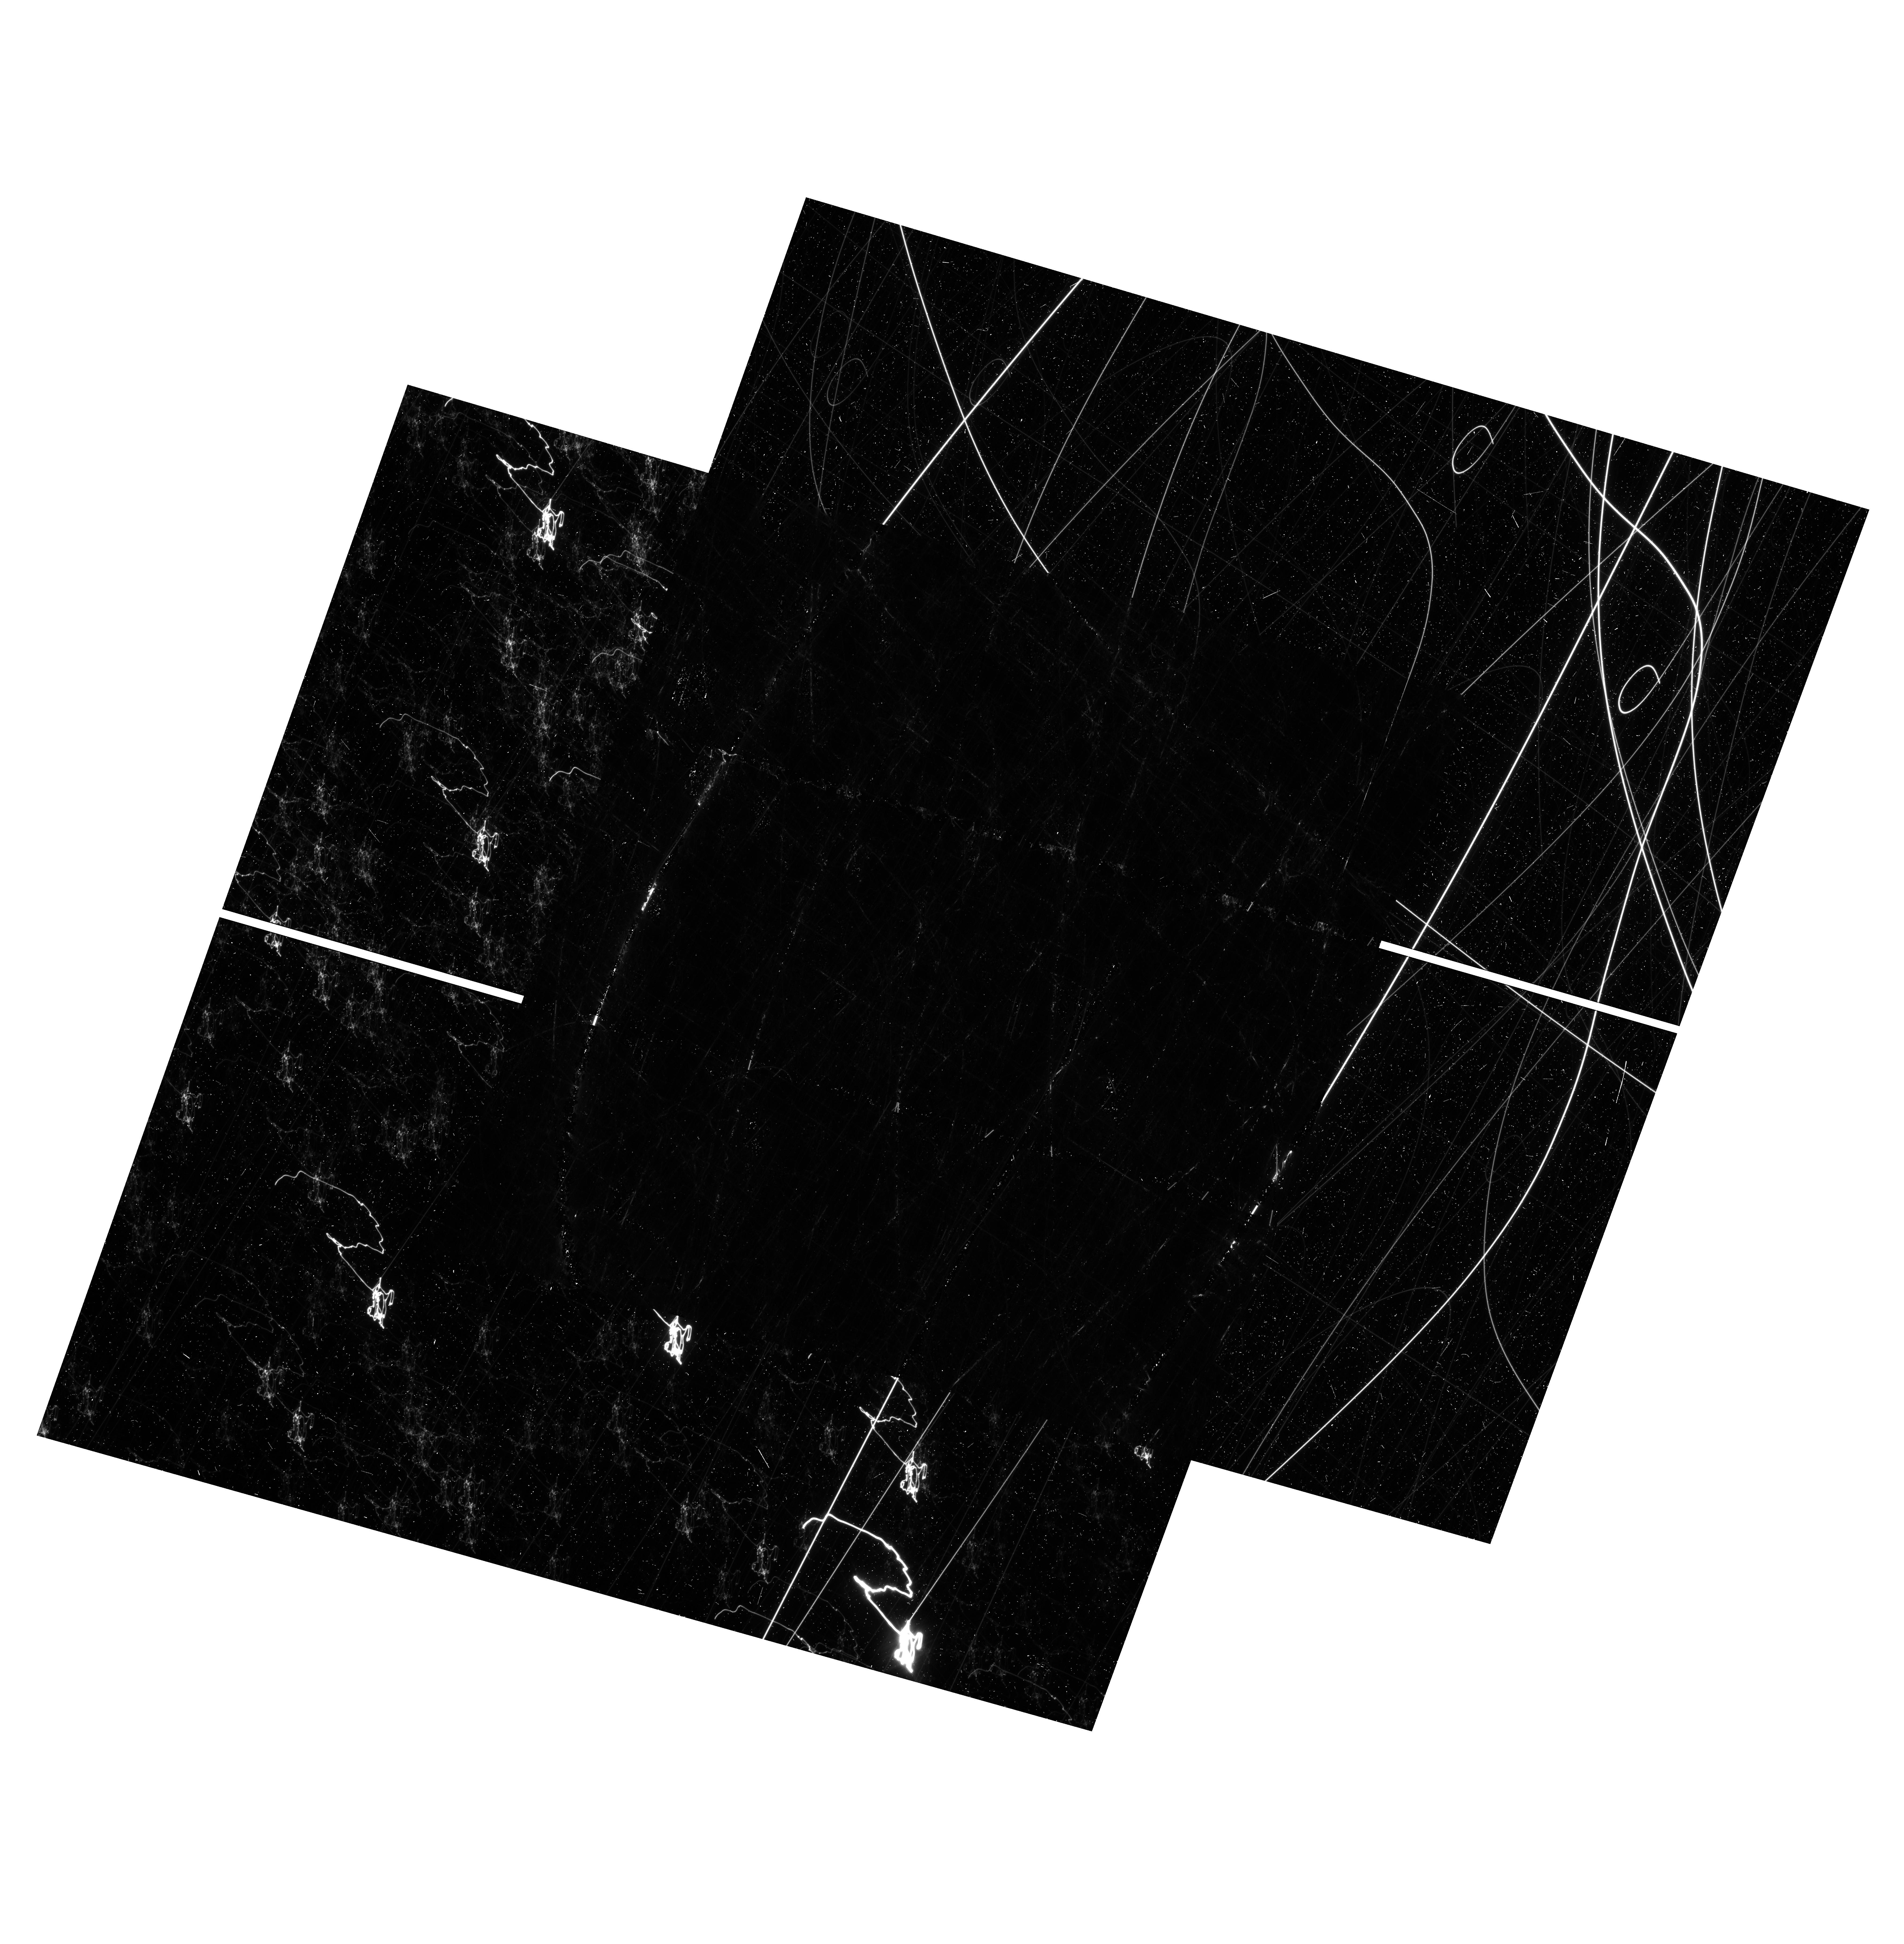
Target: NGC-6791. Instrument: WFC3/UVIS. Filter: F814W. Exposure: 24 min. Observation ID: hst_17402_13_wfc3_uvis_f814w_if7g13

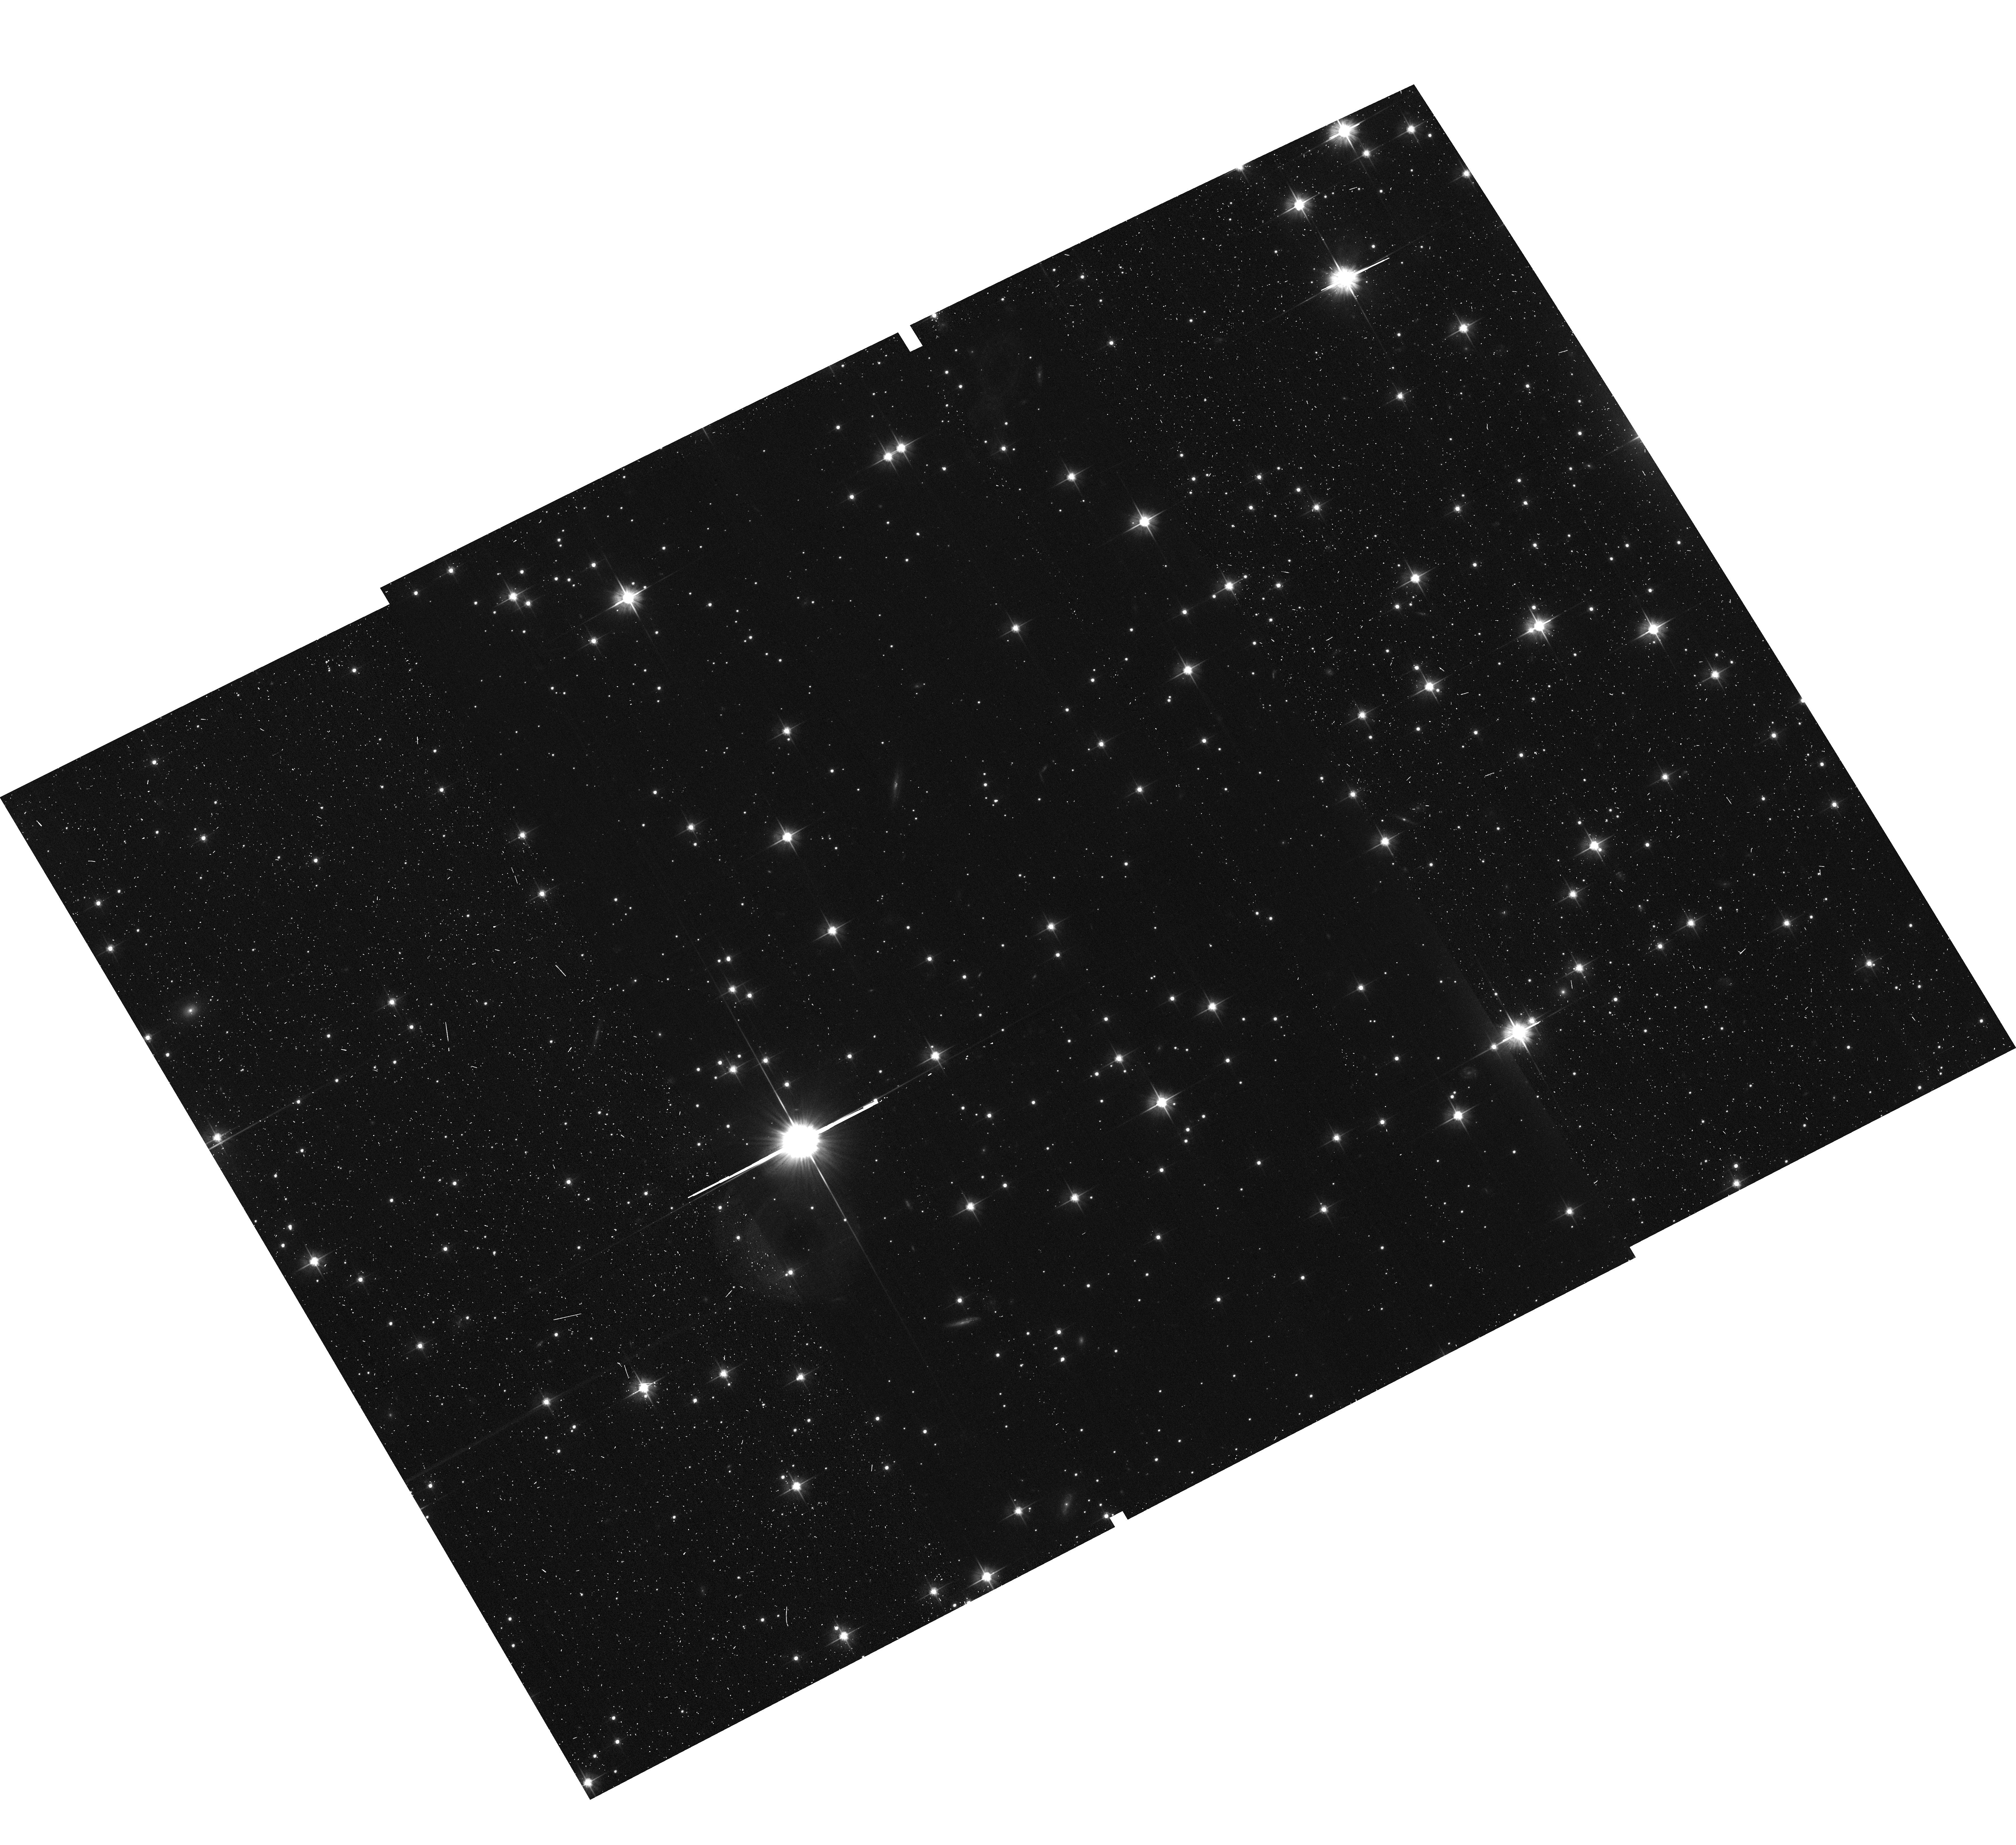
Target: NGC-6819. Instrument: ACS/WFC. Filter: F606W. Exposure: 10 min. Observation ID: hst_17402_17_acs_wfc_f606w_jf7g17

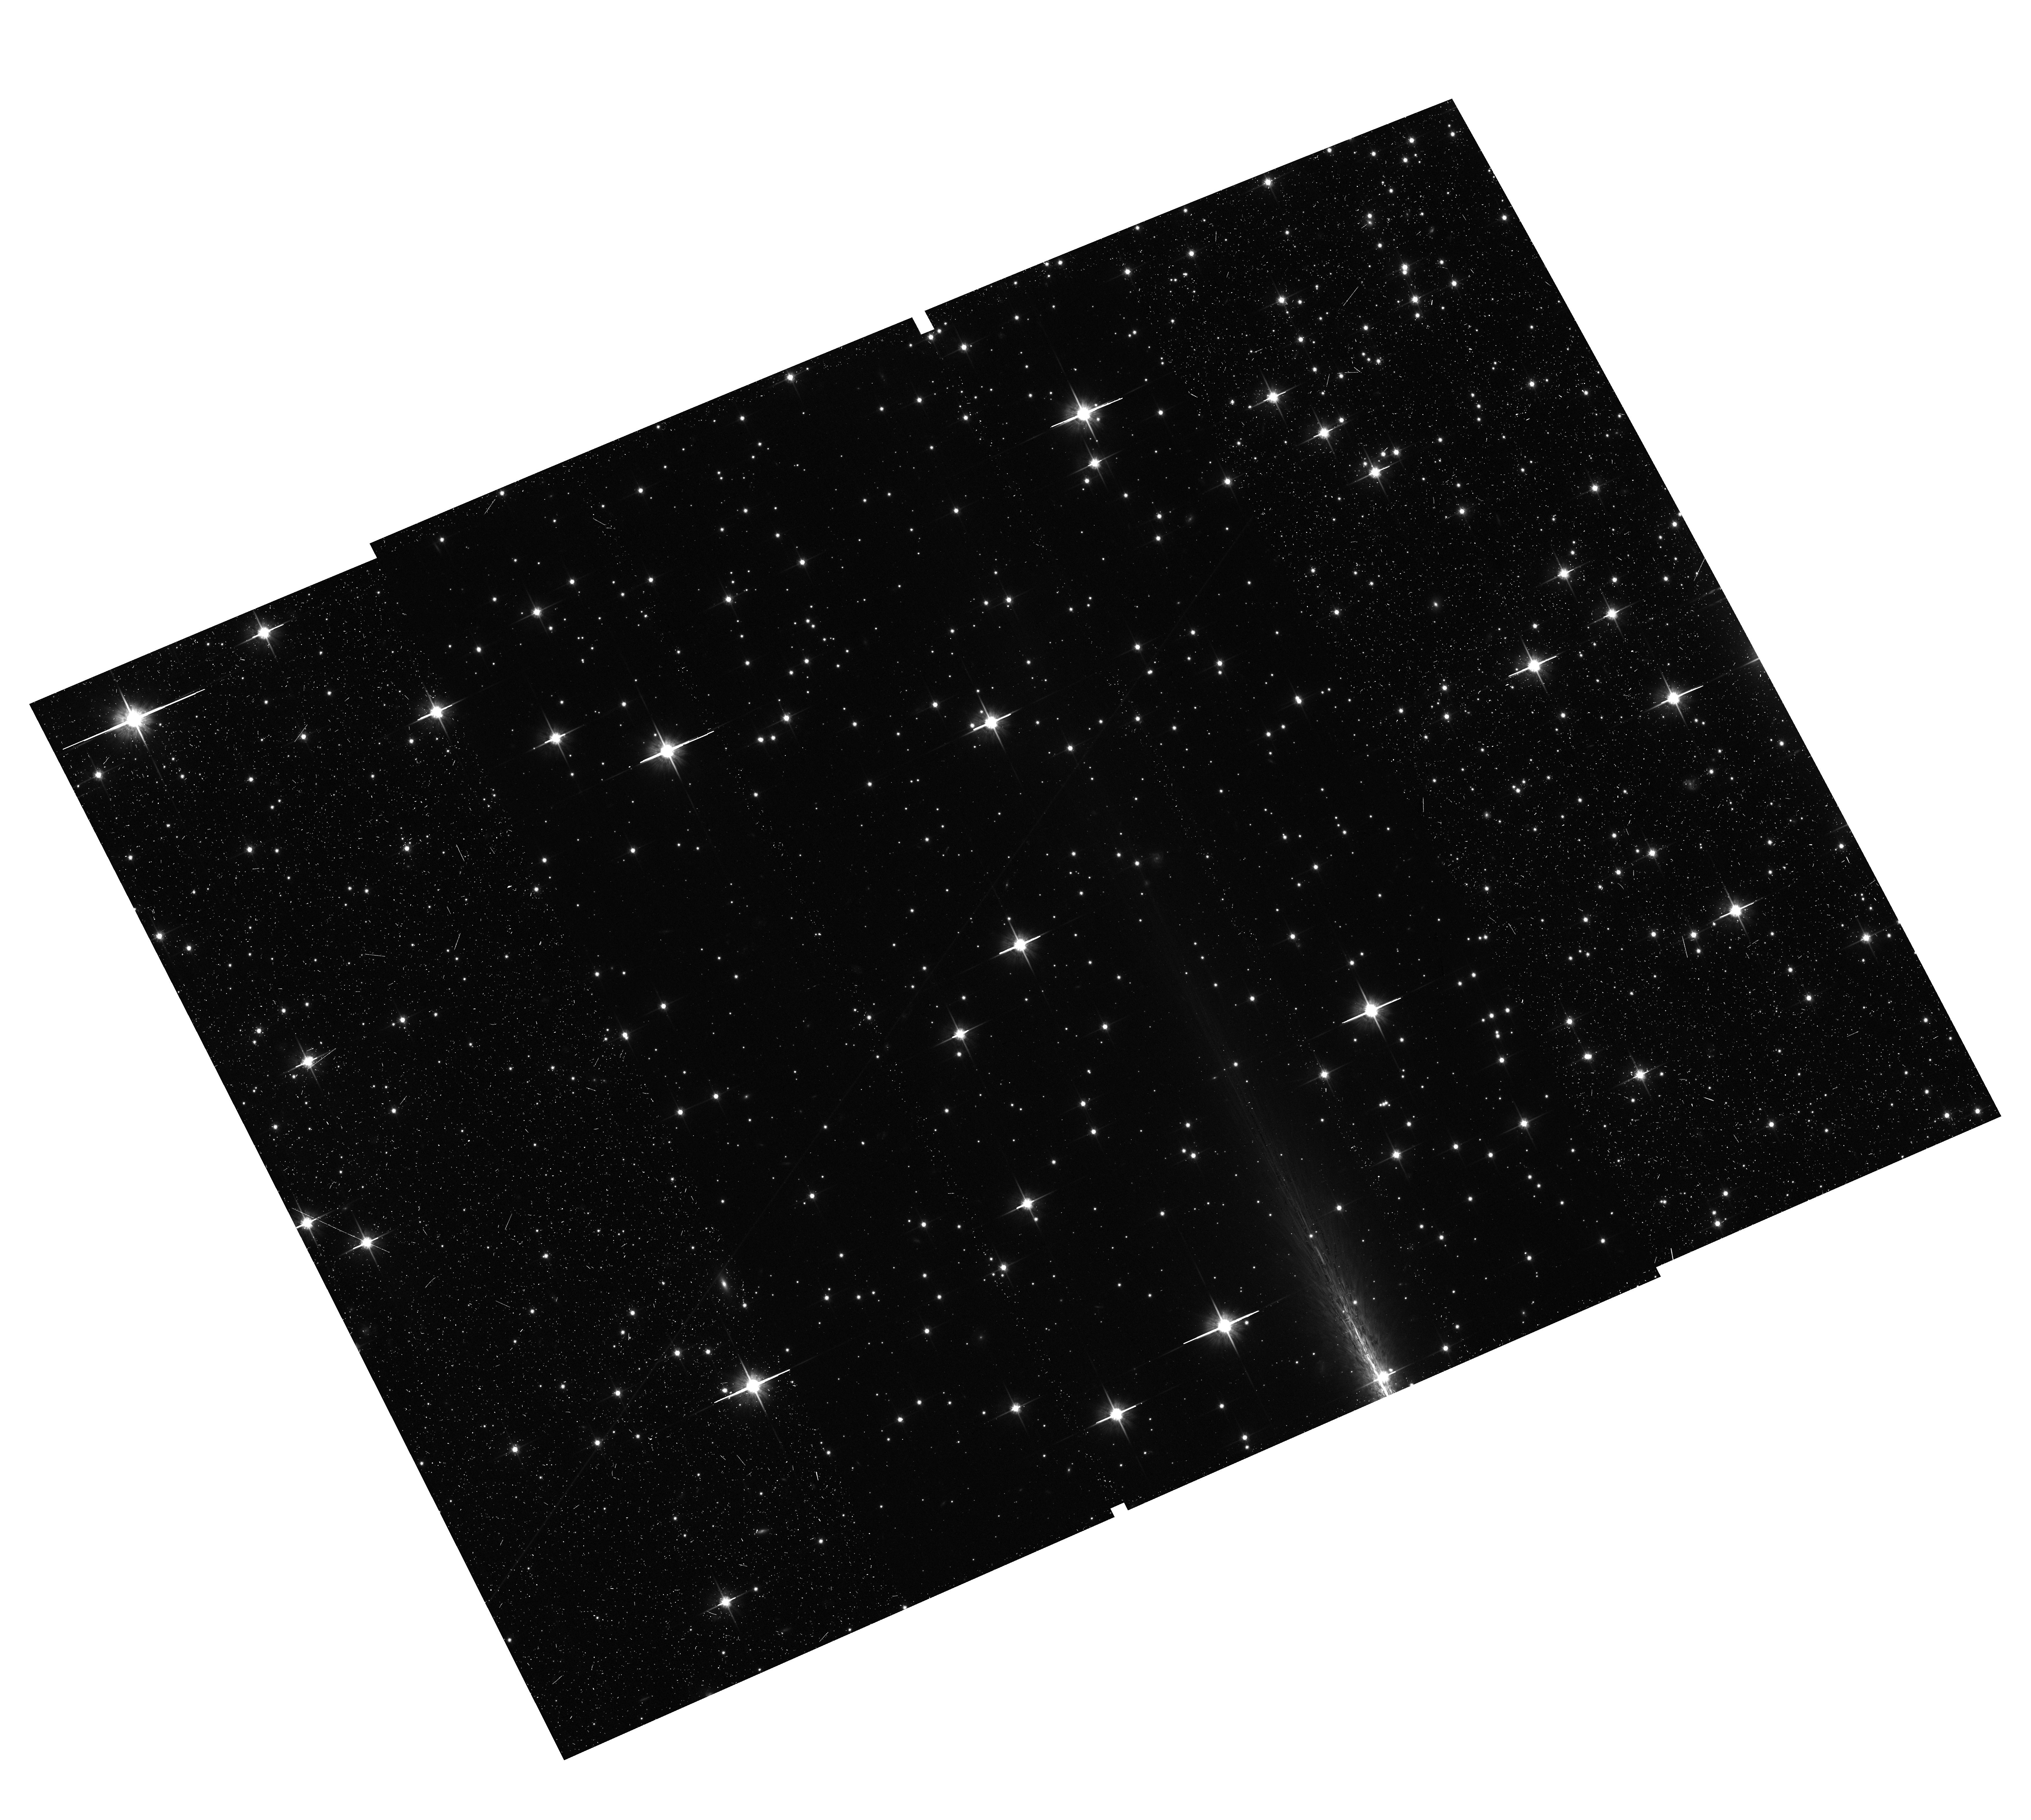
Target: NGC-6791. Instrument: ACS/WFC. Filter: F814W. Exposure: 22 min. Observation ID: hst_17402_14_acs_wfc_f814w_jf7g14

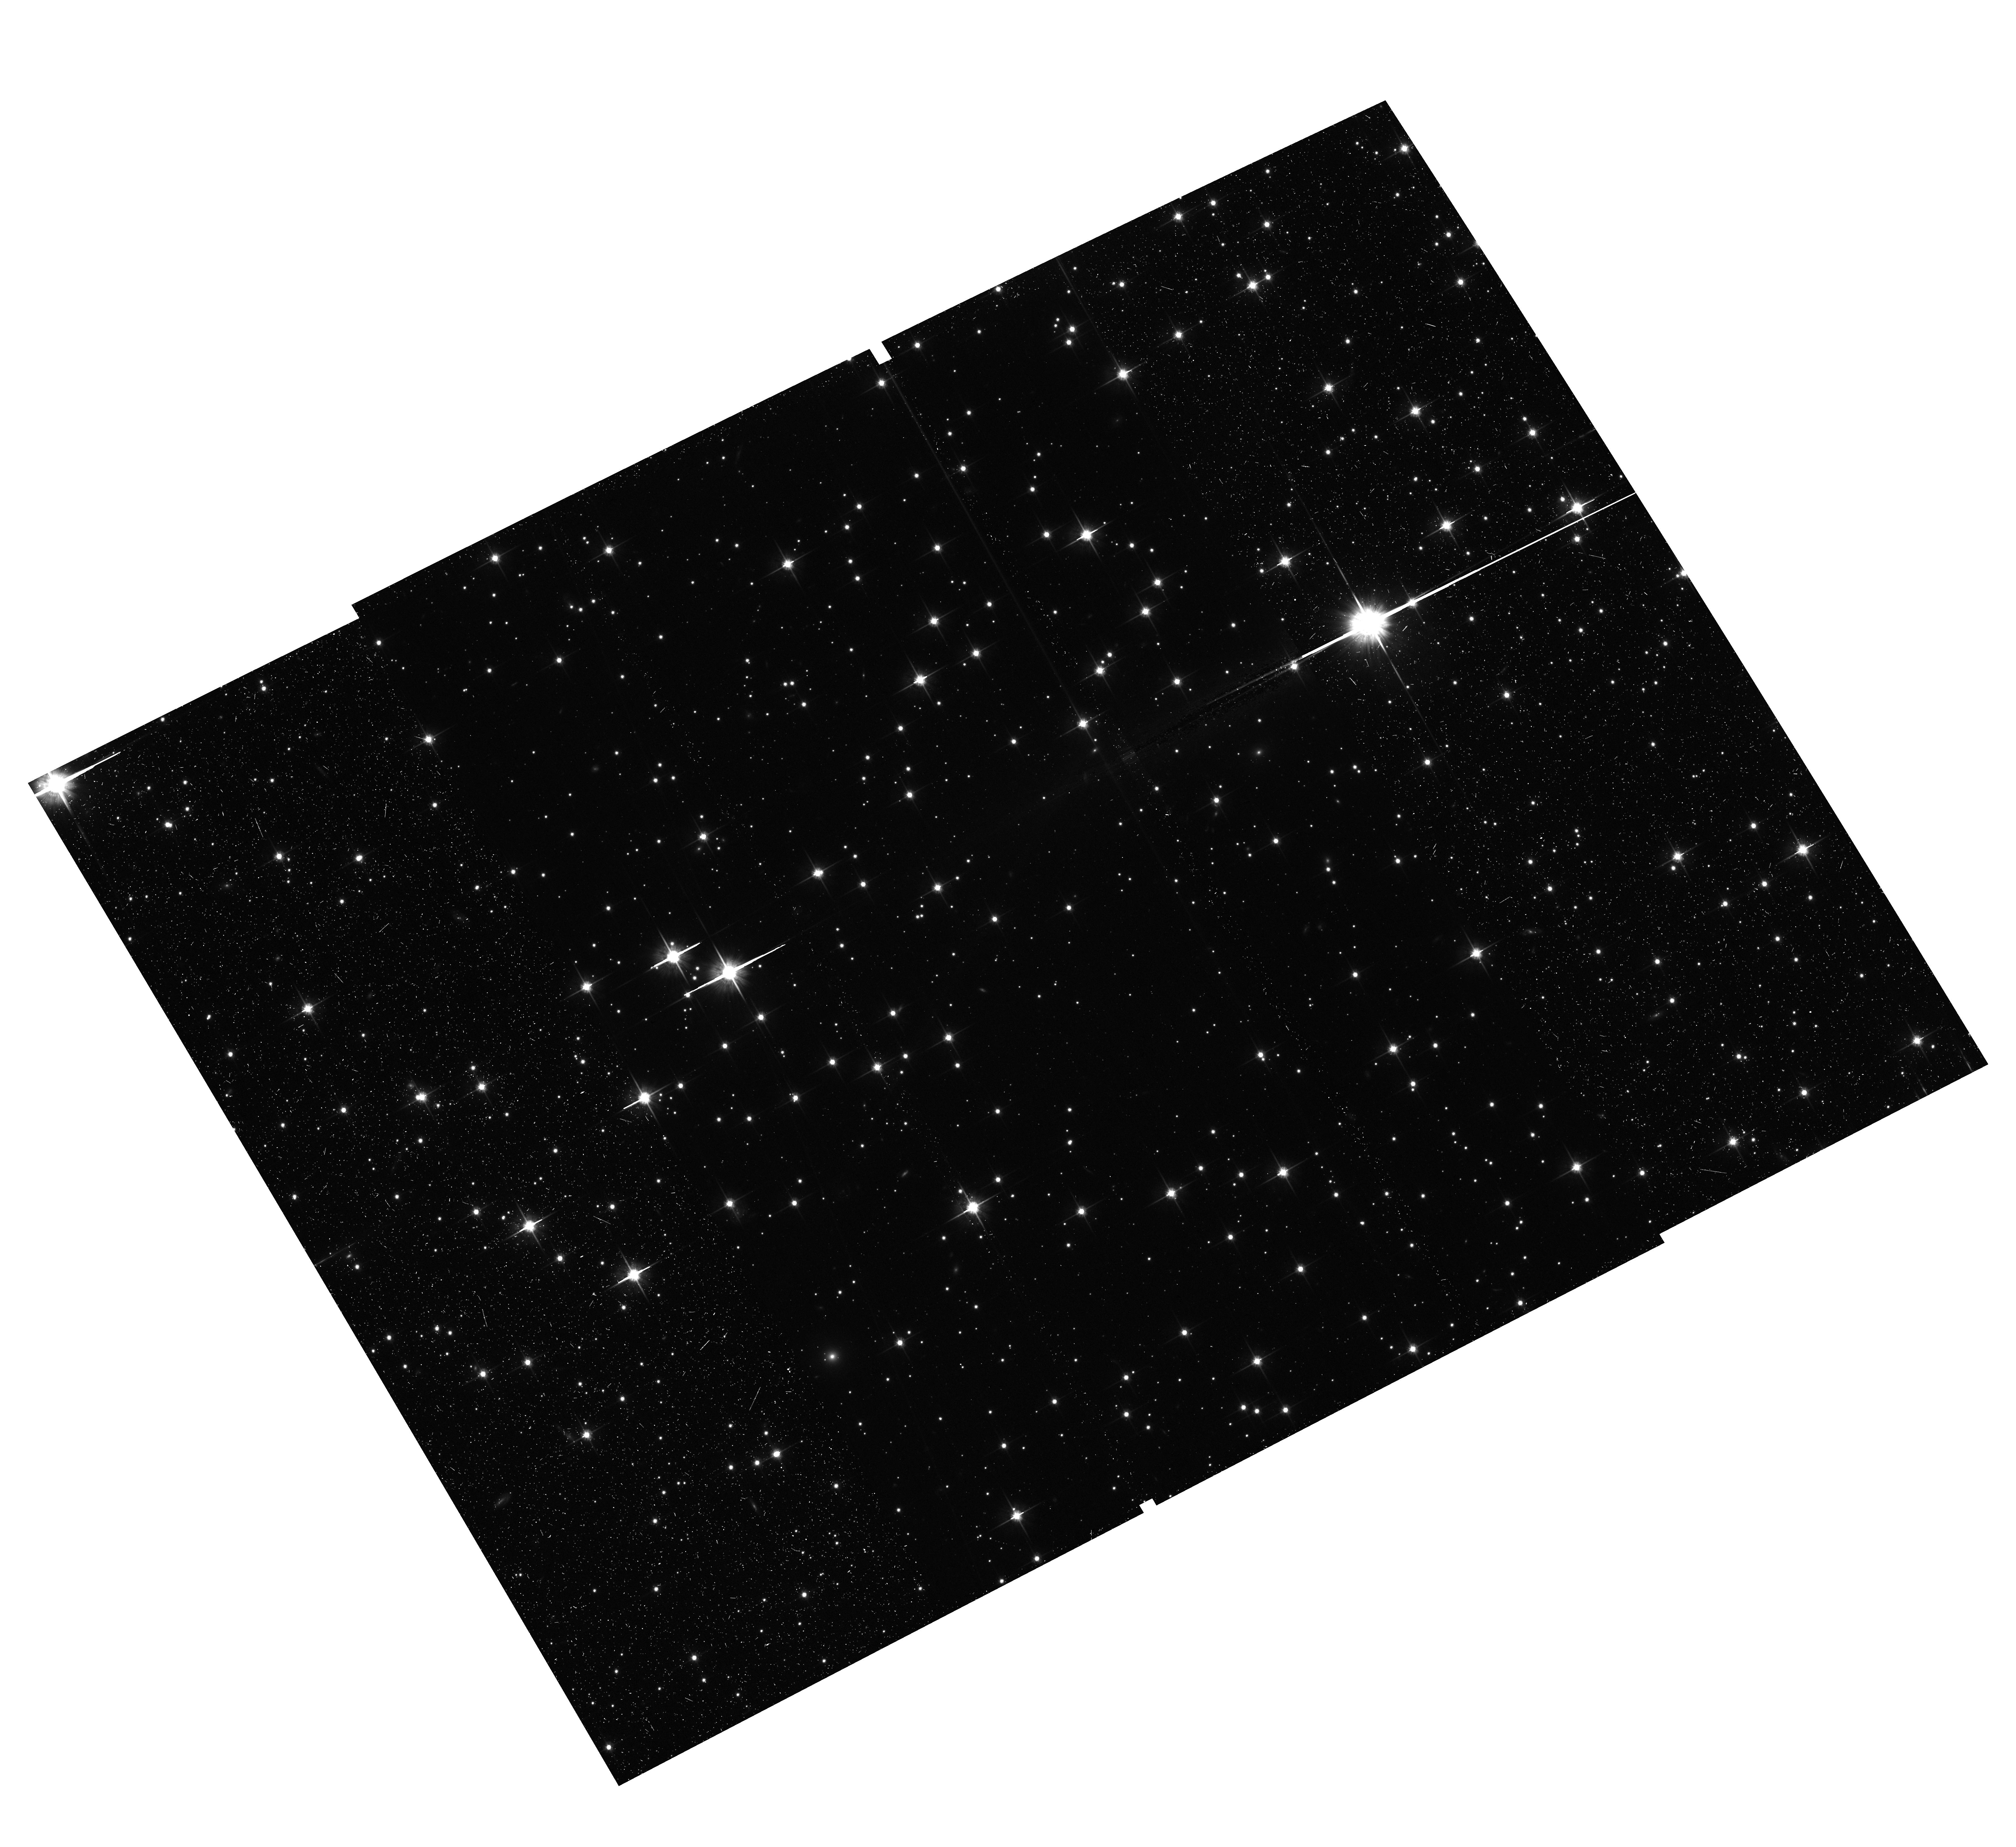
Target: NGC-6819. Instrument: ACS/WFC. Filter: F814W. Exposure: 22 min. Observation ID: hst_17402_18_acs_wfc_f814w_jf7g18

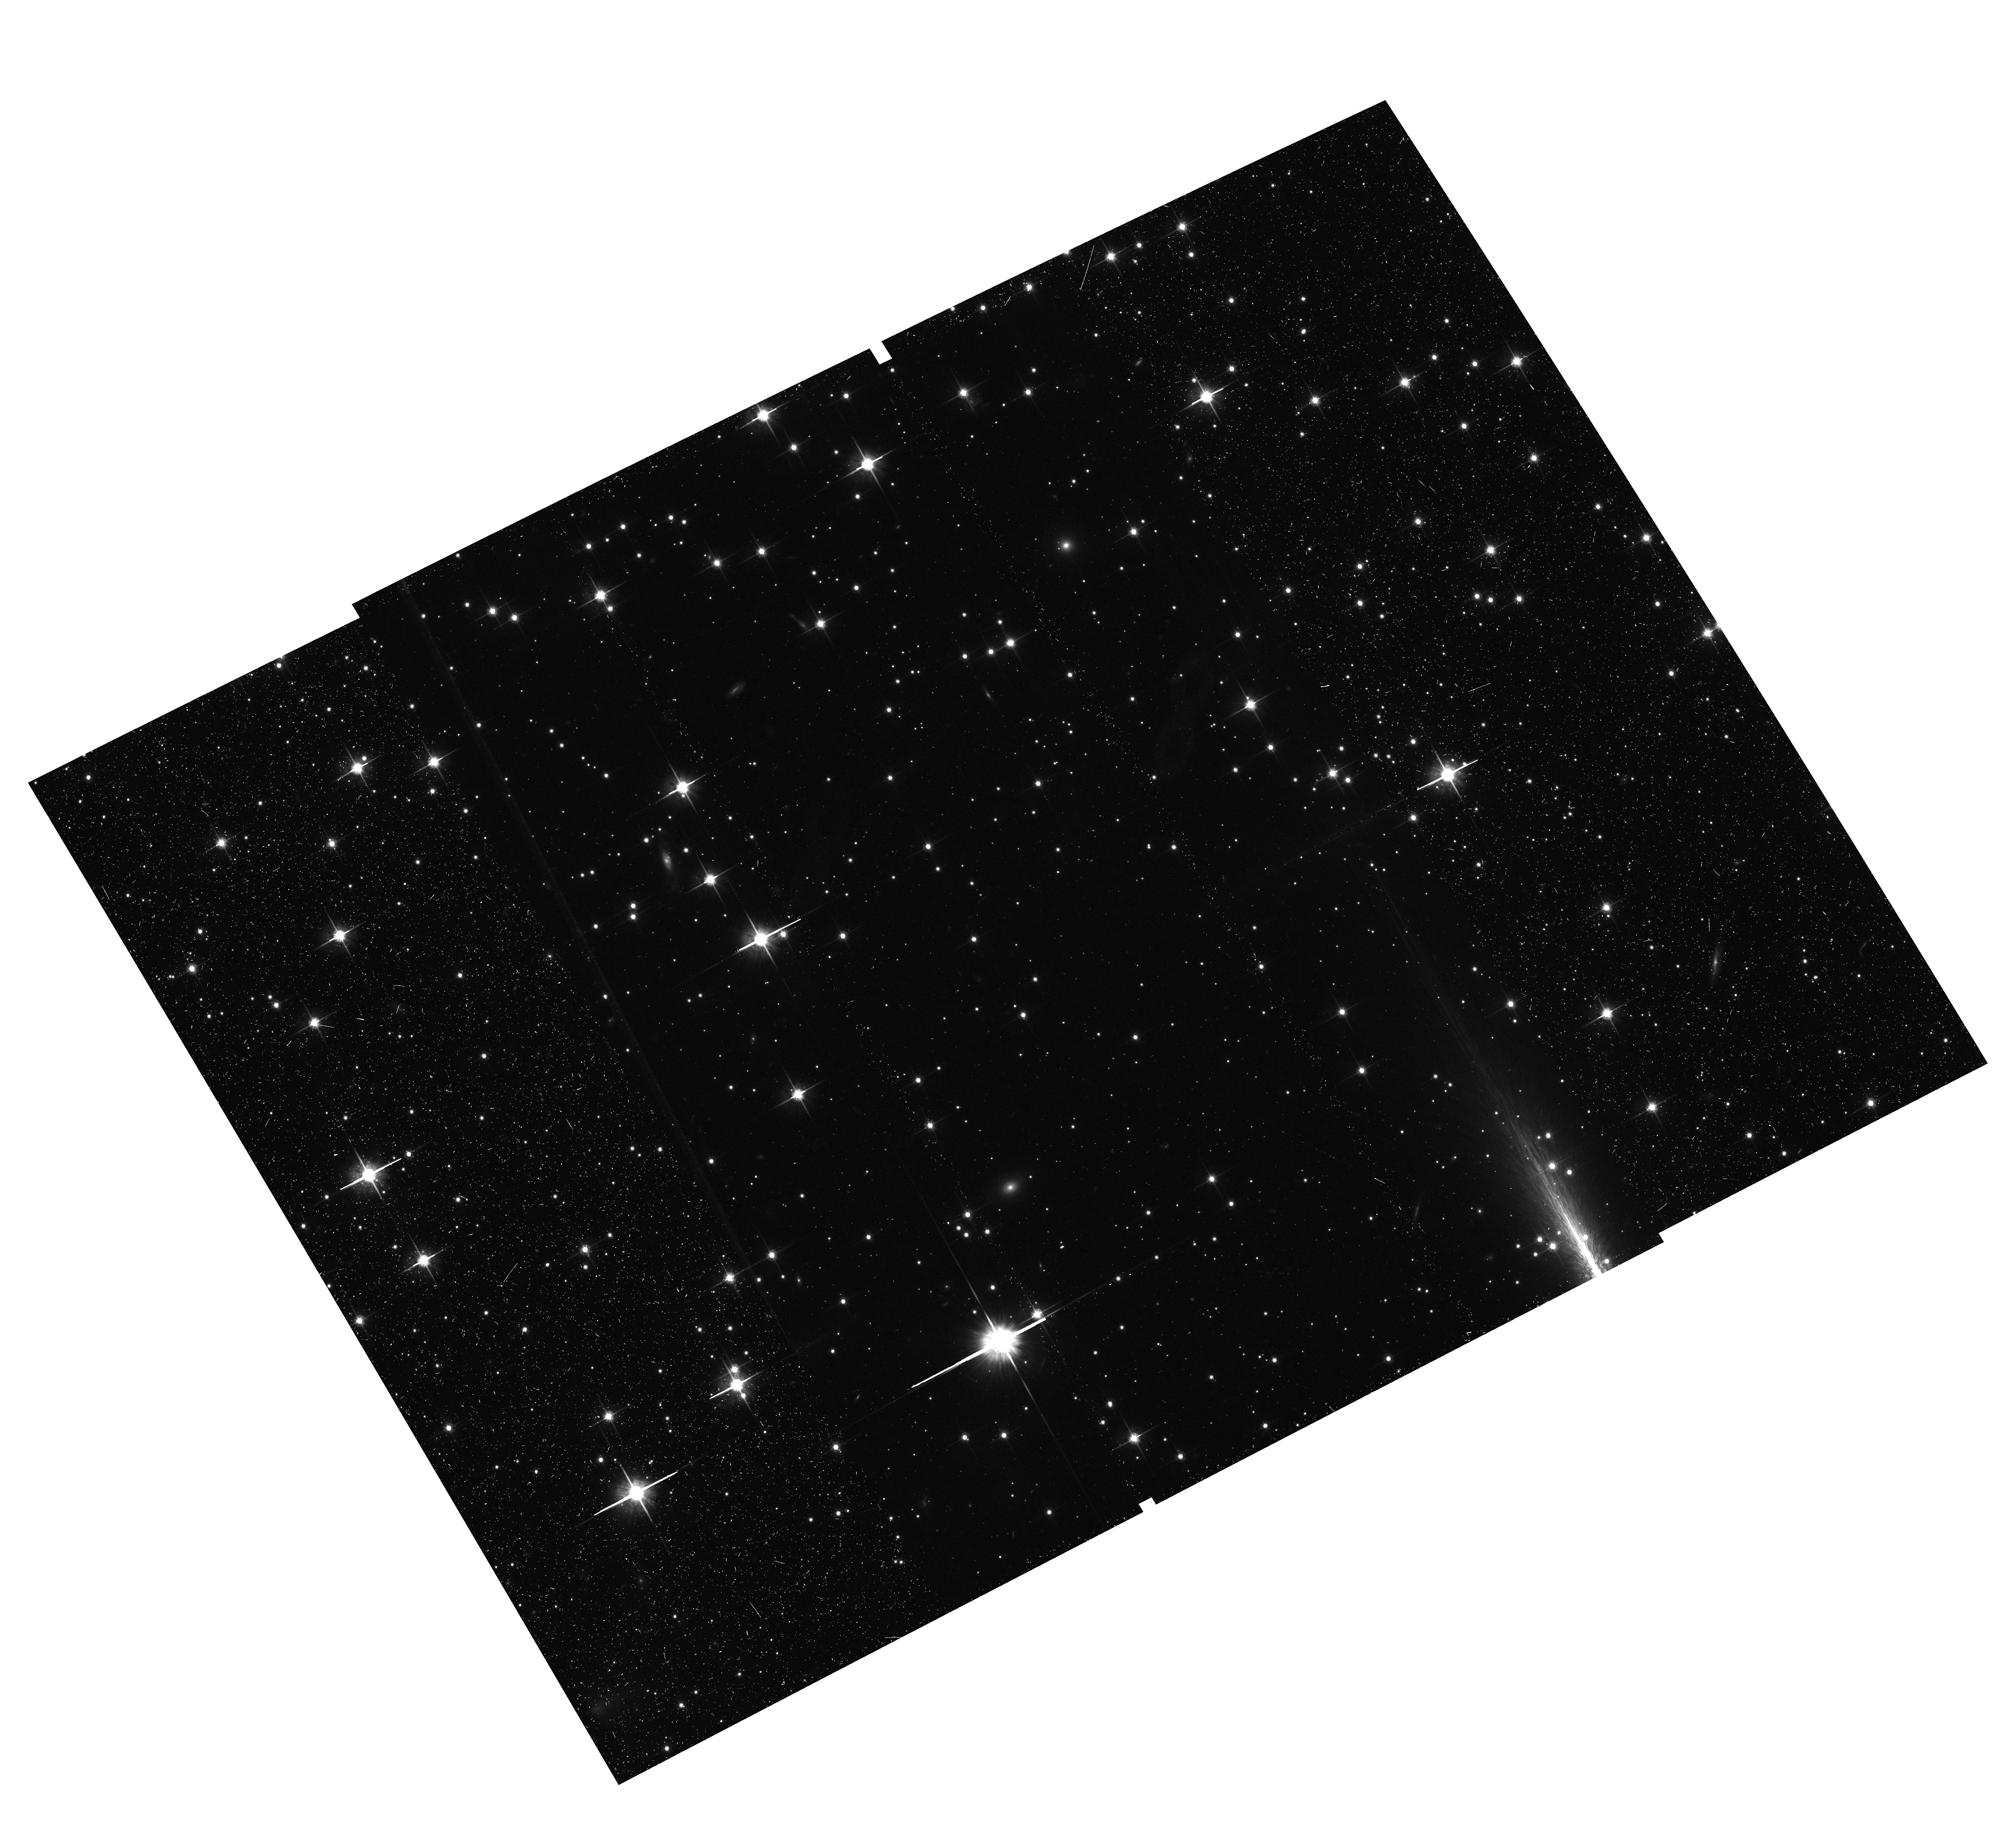
Target: NGC-6819. Instrument: ACS/WFC. Filter: F814W. Exposure: 22 min. Observation ID: hst_17402_16_acs_wfc_f814w_jf7g16

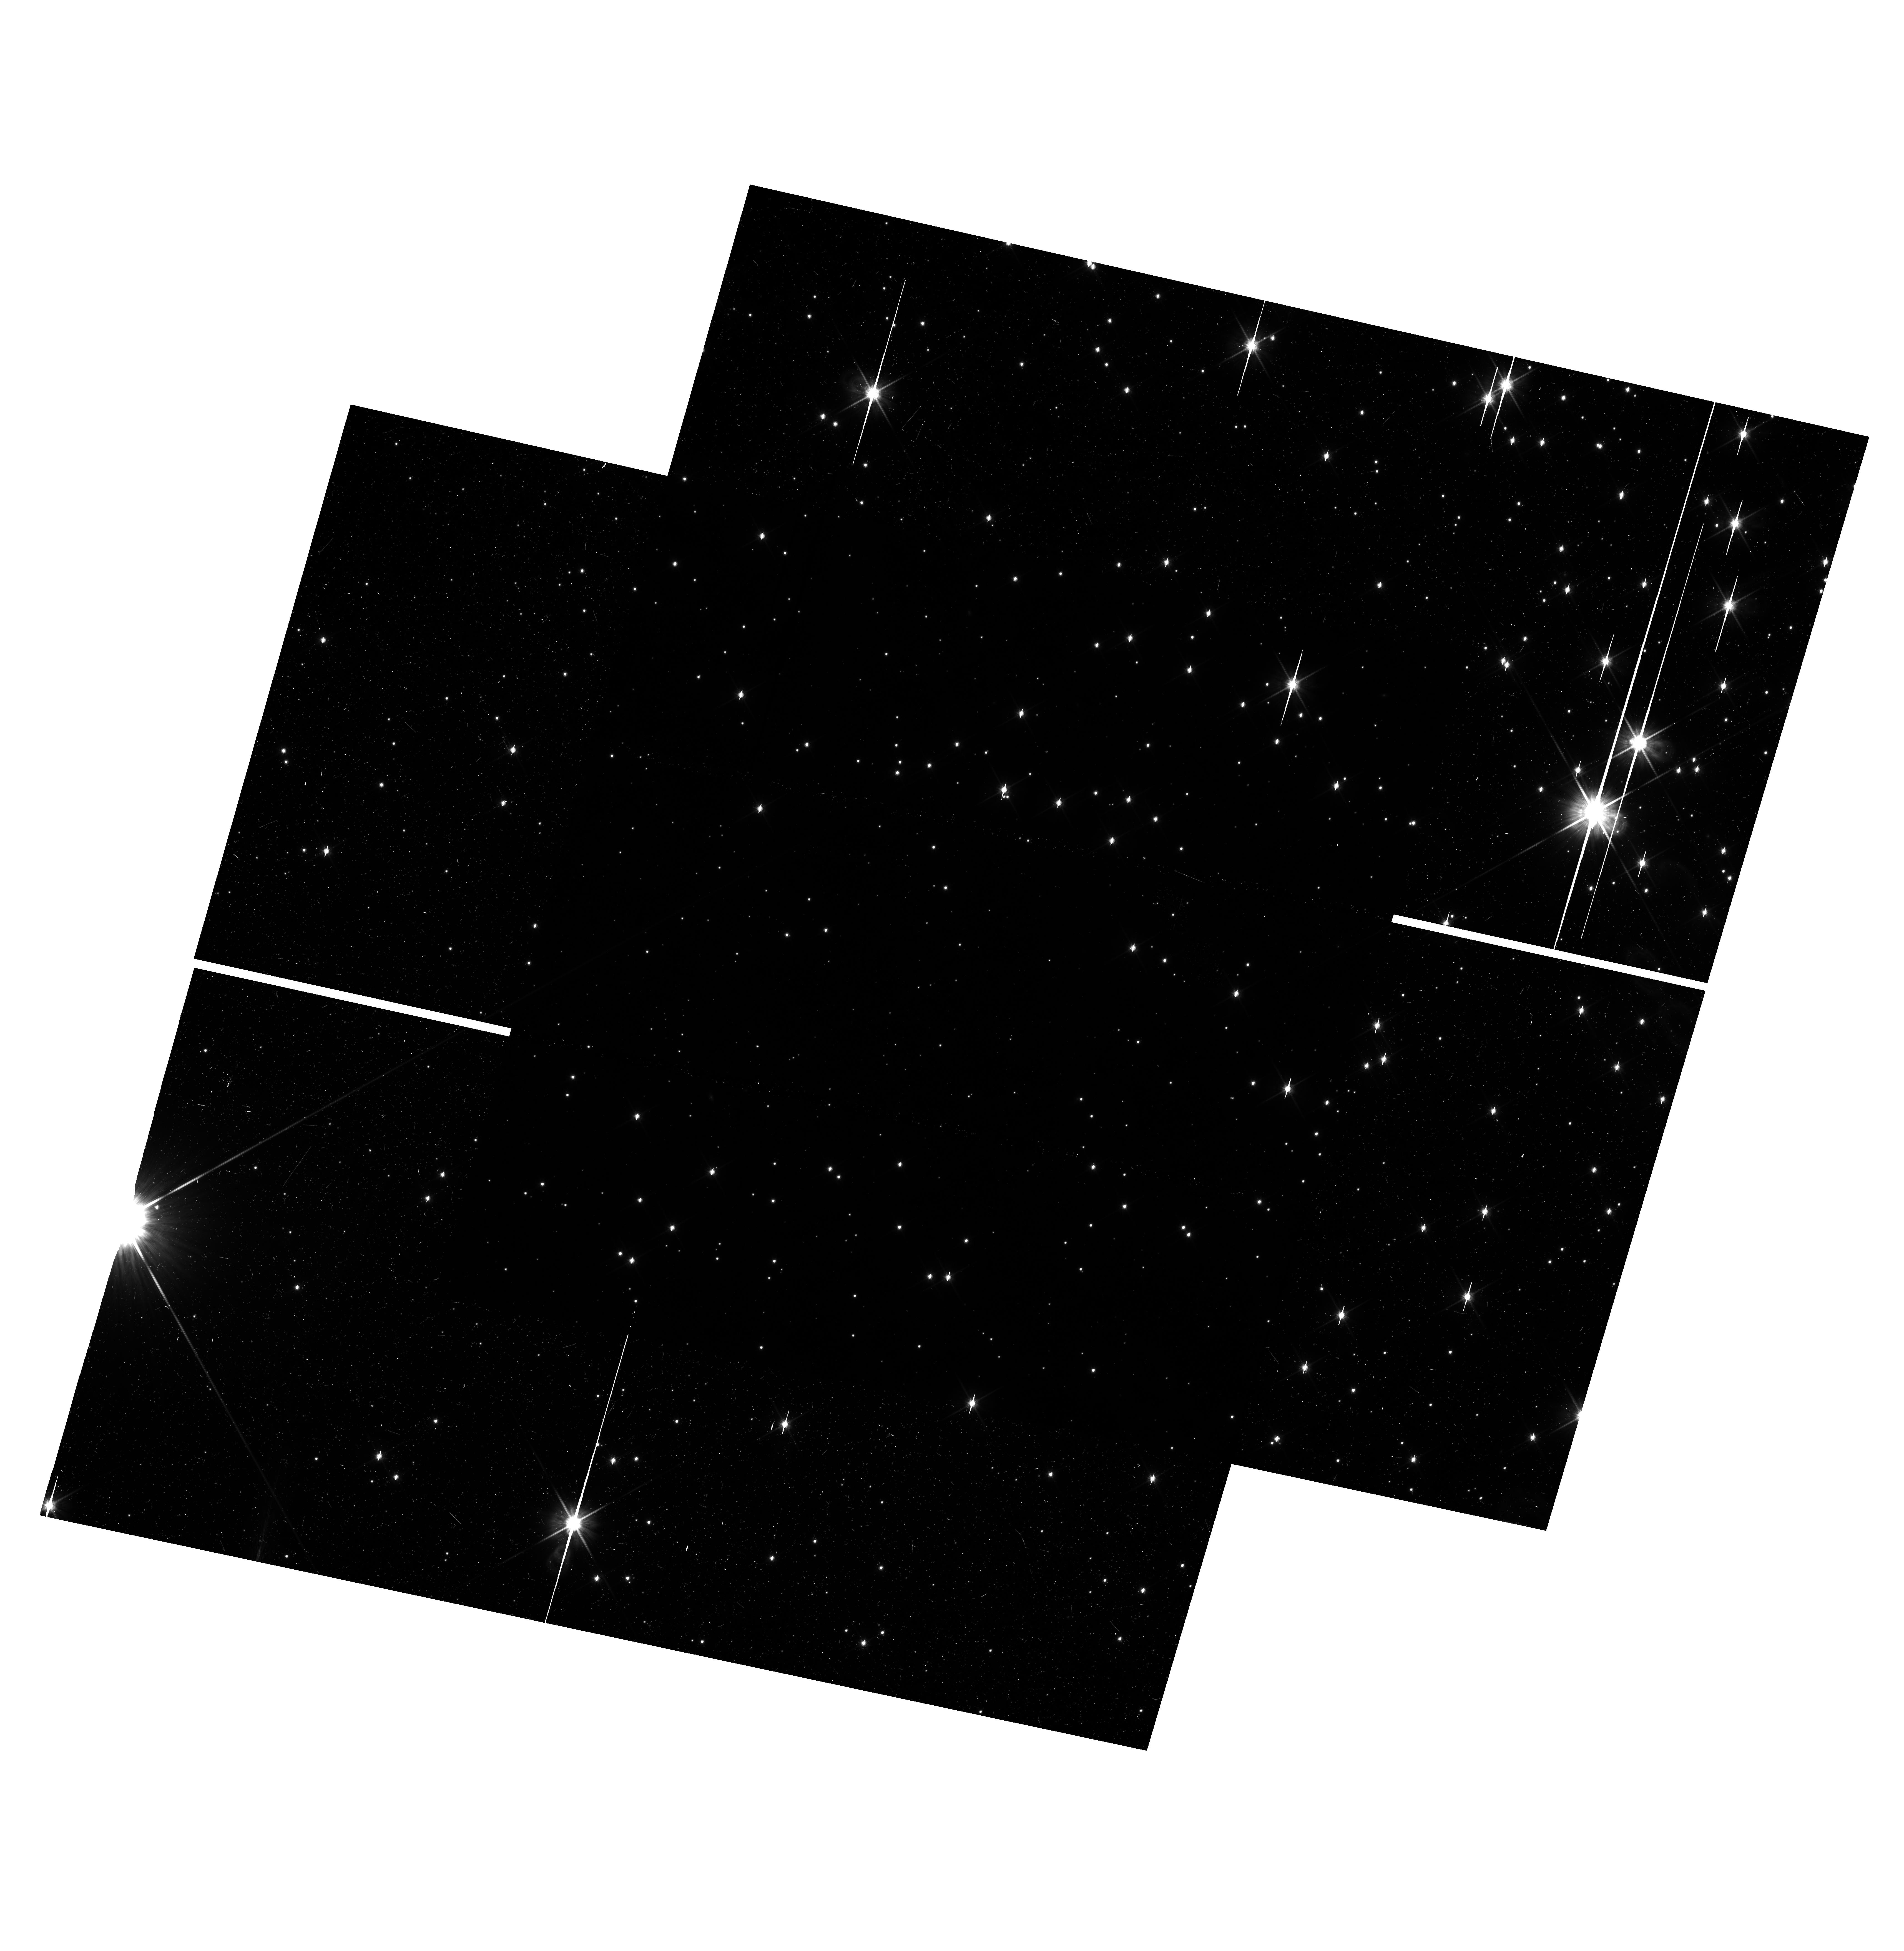
Target: NGC-6819. Instrument: WFC3/UVIS. Filter: F814W. Exposure: 24 min. Observation ID: hst_17402_16_wfc3_uvis_f814w_if7g16

The 25,000-Lightcurve HST-Kepler Treasury Survey (PI: Bedin, Luigi R.)

In the Kepler database lies an important and yet unexplored opportunity. The two "super-apertures" centered on the star clusters: NGC 6791 and NGC 6819 - each containing several thousands stars - have been monitored almost continuously for over 4 yrs. If their stellar populations could be disentangled, then these Kepler datasets would be of groundbreaking importance to assess planet occurrence rates in two uniquely large groups of homogeneous and coeval stars. We propose to obtain high-resolution HST images within these two super-aperture fields and use a well tested method (already proved successful) to combine Kepler lightcurves with HST source information. The unmatched HST image quality will provide a homogeneous, complete, and color-complete input list which will enable extracting Kepler light curves of all the objects. Furthermore, HST allows us to obtain proper motions linked to the Gaia system and membership for all these stars. The combined data will provide about 25, 000 lightcurves - increasing the total Kepler sample by 15%! Based on the latest planet occurrence rates we expect to find over 70 transiting planets -- ~40 in the solar-metallicity NGC 6819, and about 30-50 in the super-solar metallicity NGC 6791. Our program will greatly enhance the Kepler mission's yield, boost the number of known transiting planets, and will allow a direct test of the planet occurrence rate-metallicity relationship in uniquely homogeneous and well-characterized samples. The proposed data will also enable many other investigations, enhancing the legacy and the scientific impact of both the HST and the Kepler missions, and target selections for future JWST and ARIEL follow-ups.